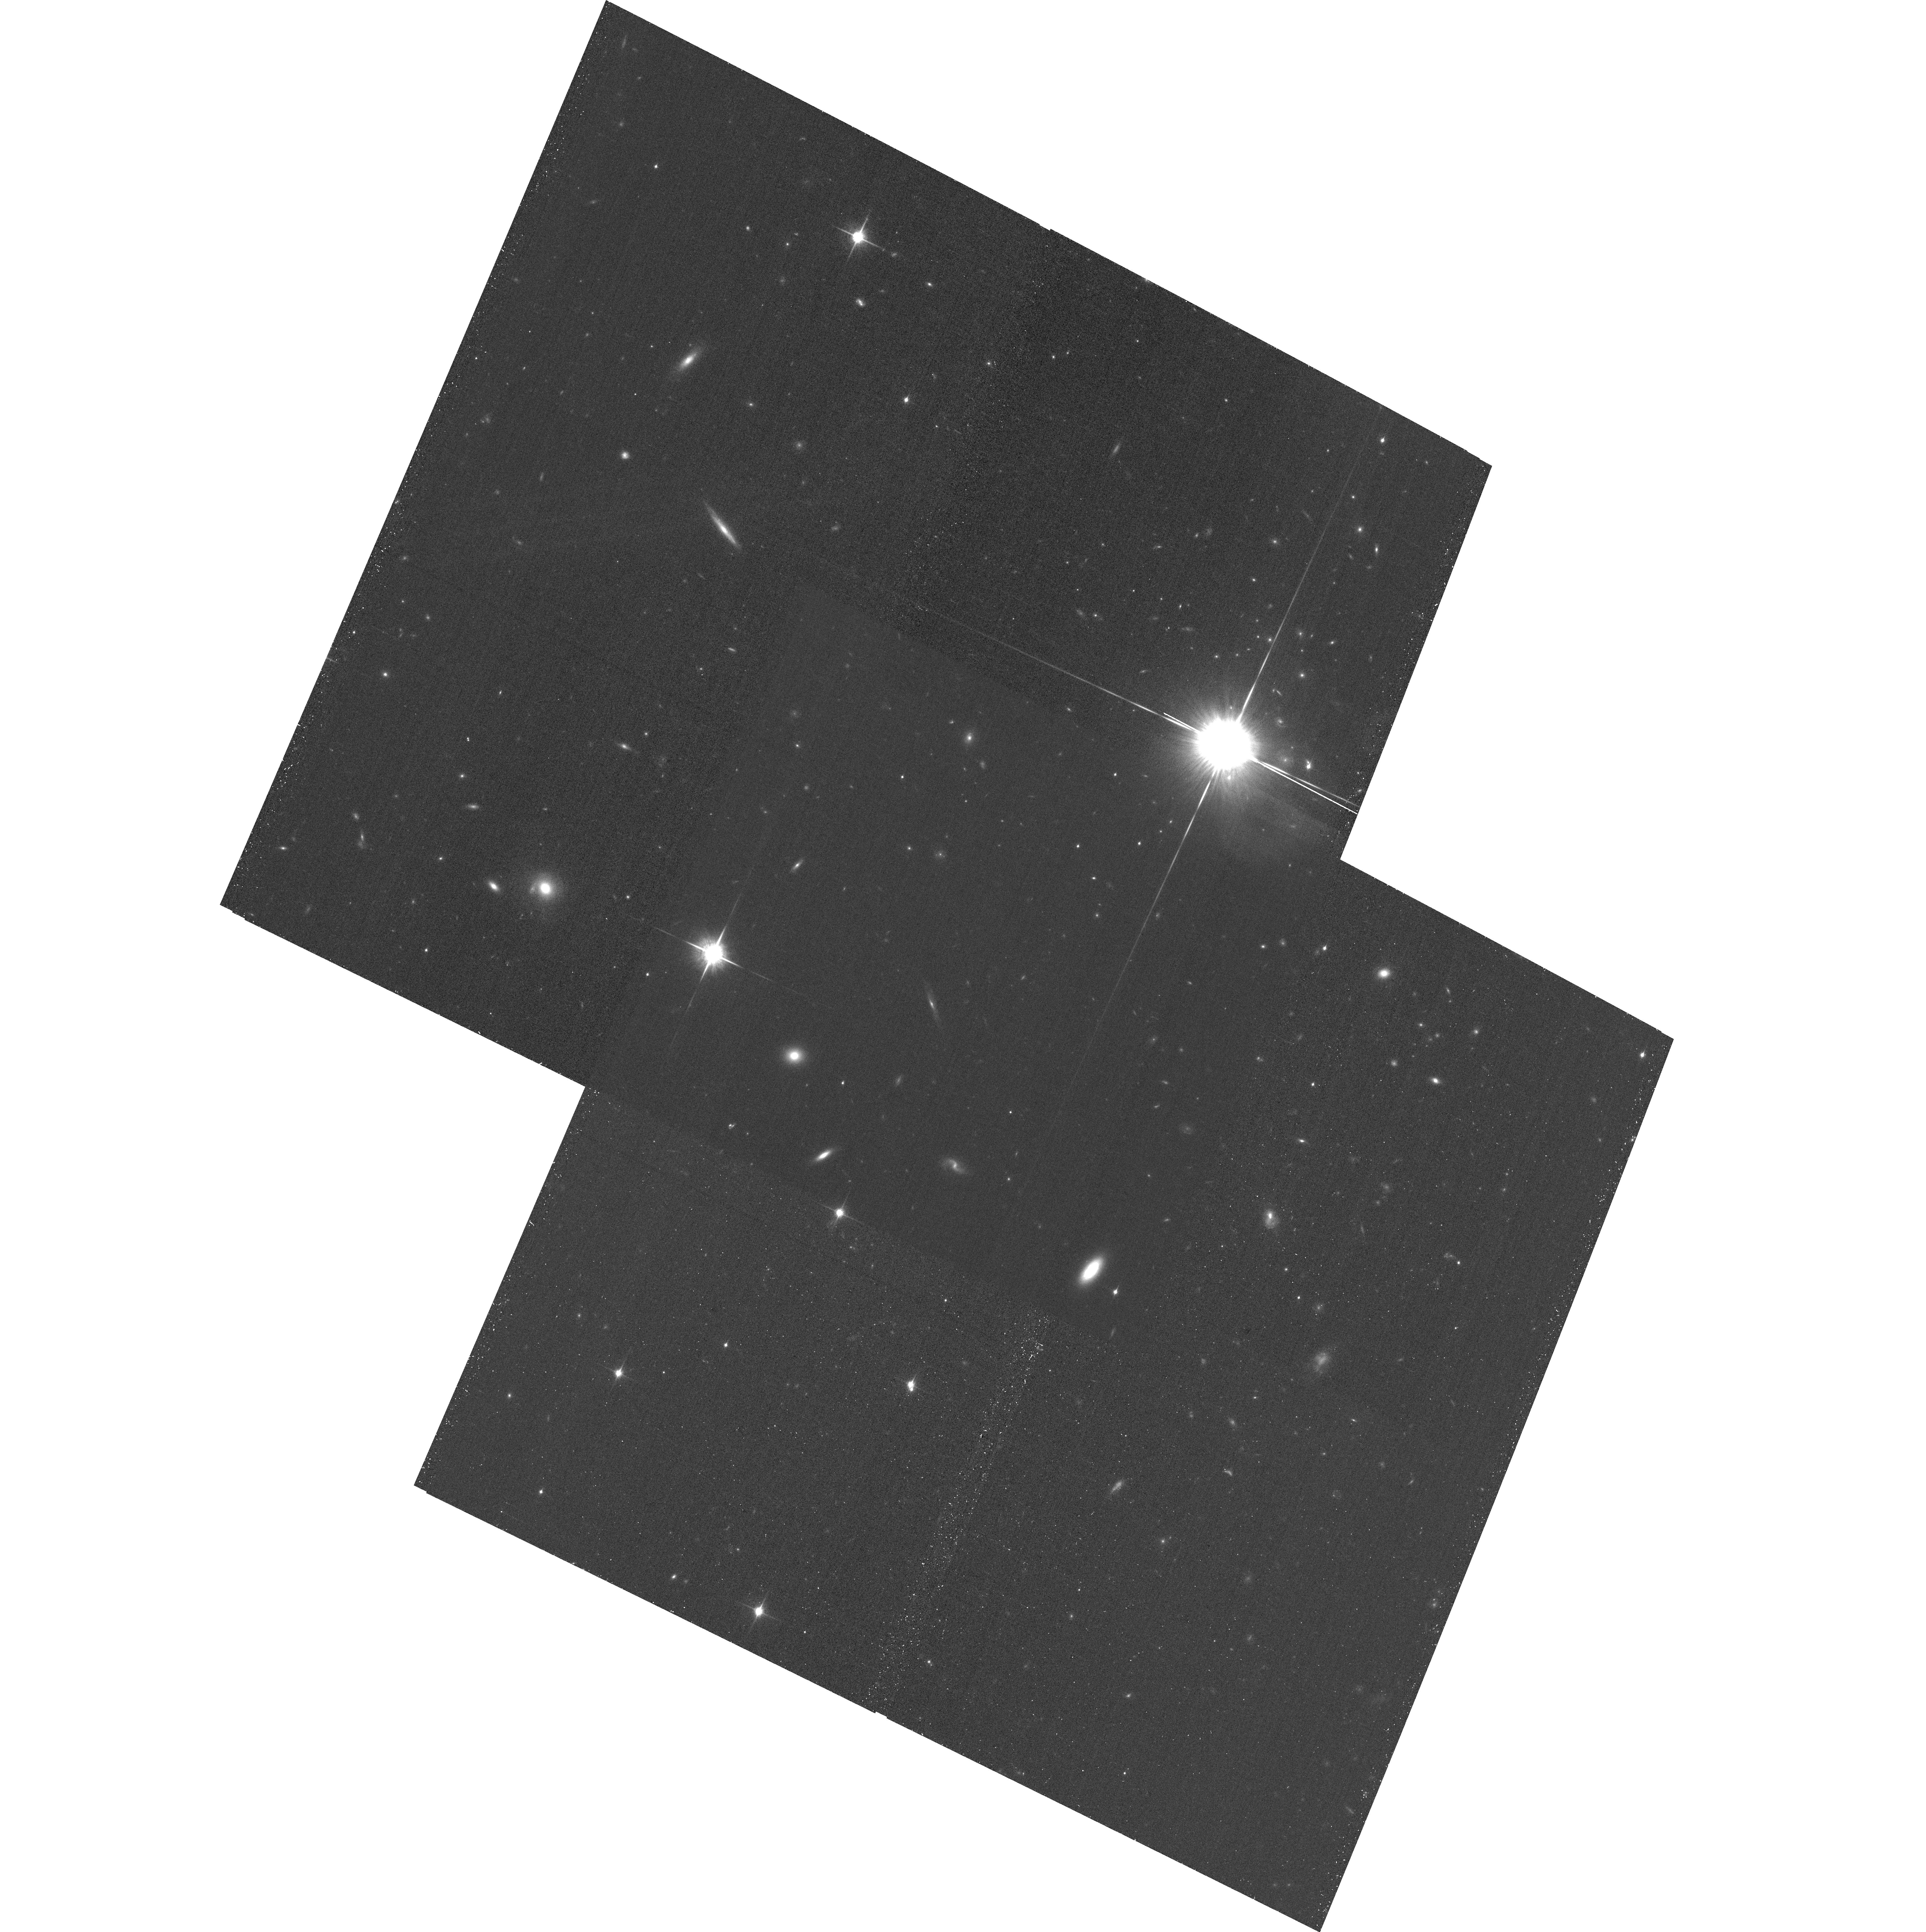
Target: 2MASSWJ0103320+193536
Instrument: ACS/WFC
Filter: F850LP
Exposure: 33 min
Observation ID: hst_14774_02_acs_wfc_f850lp_jd6b02

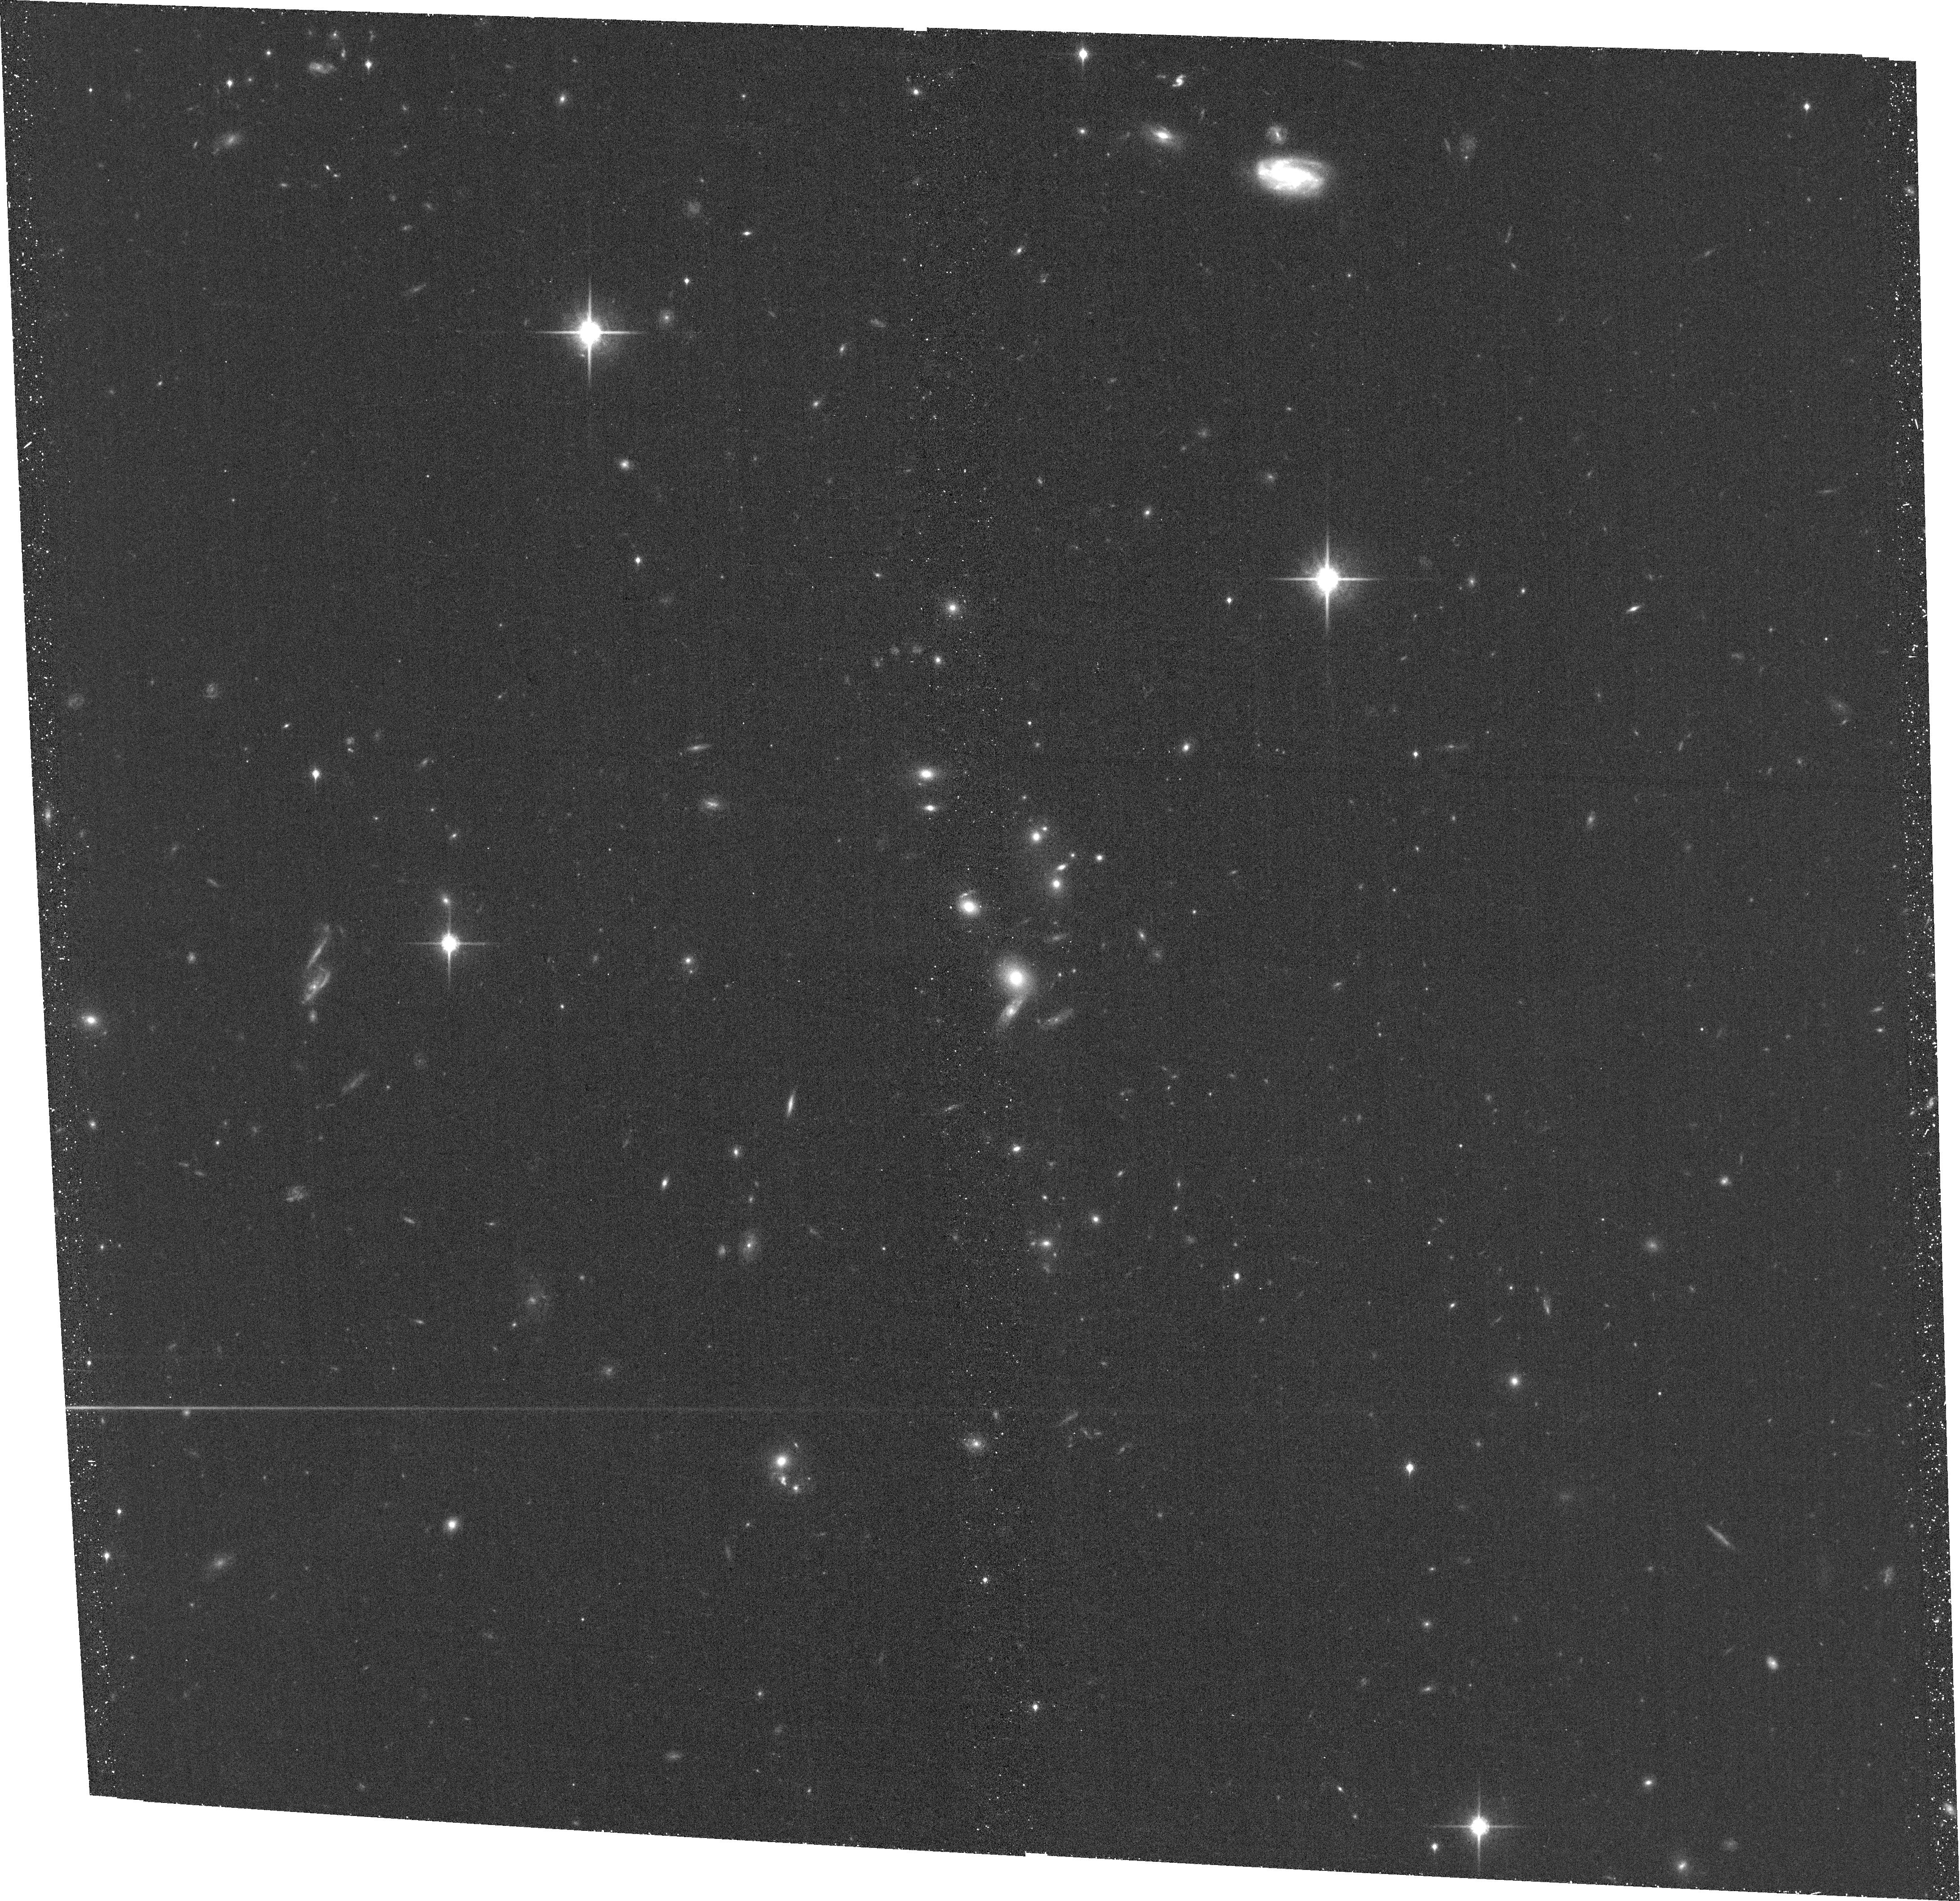
Target: WISEPJ234446.25+103415.8
Instrument: ACS/WFC
Filter: F850LP
Exposure: 39 min
Observation ID: hst_14774_05_acs_wfc_f850lp_jd6b05

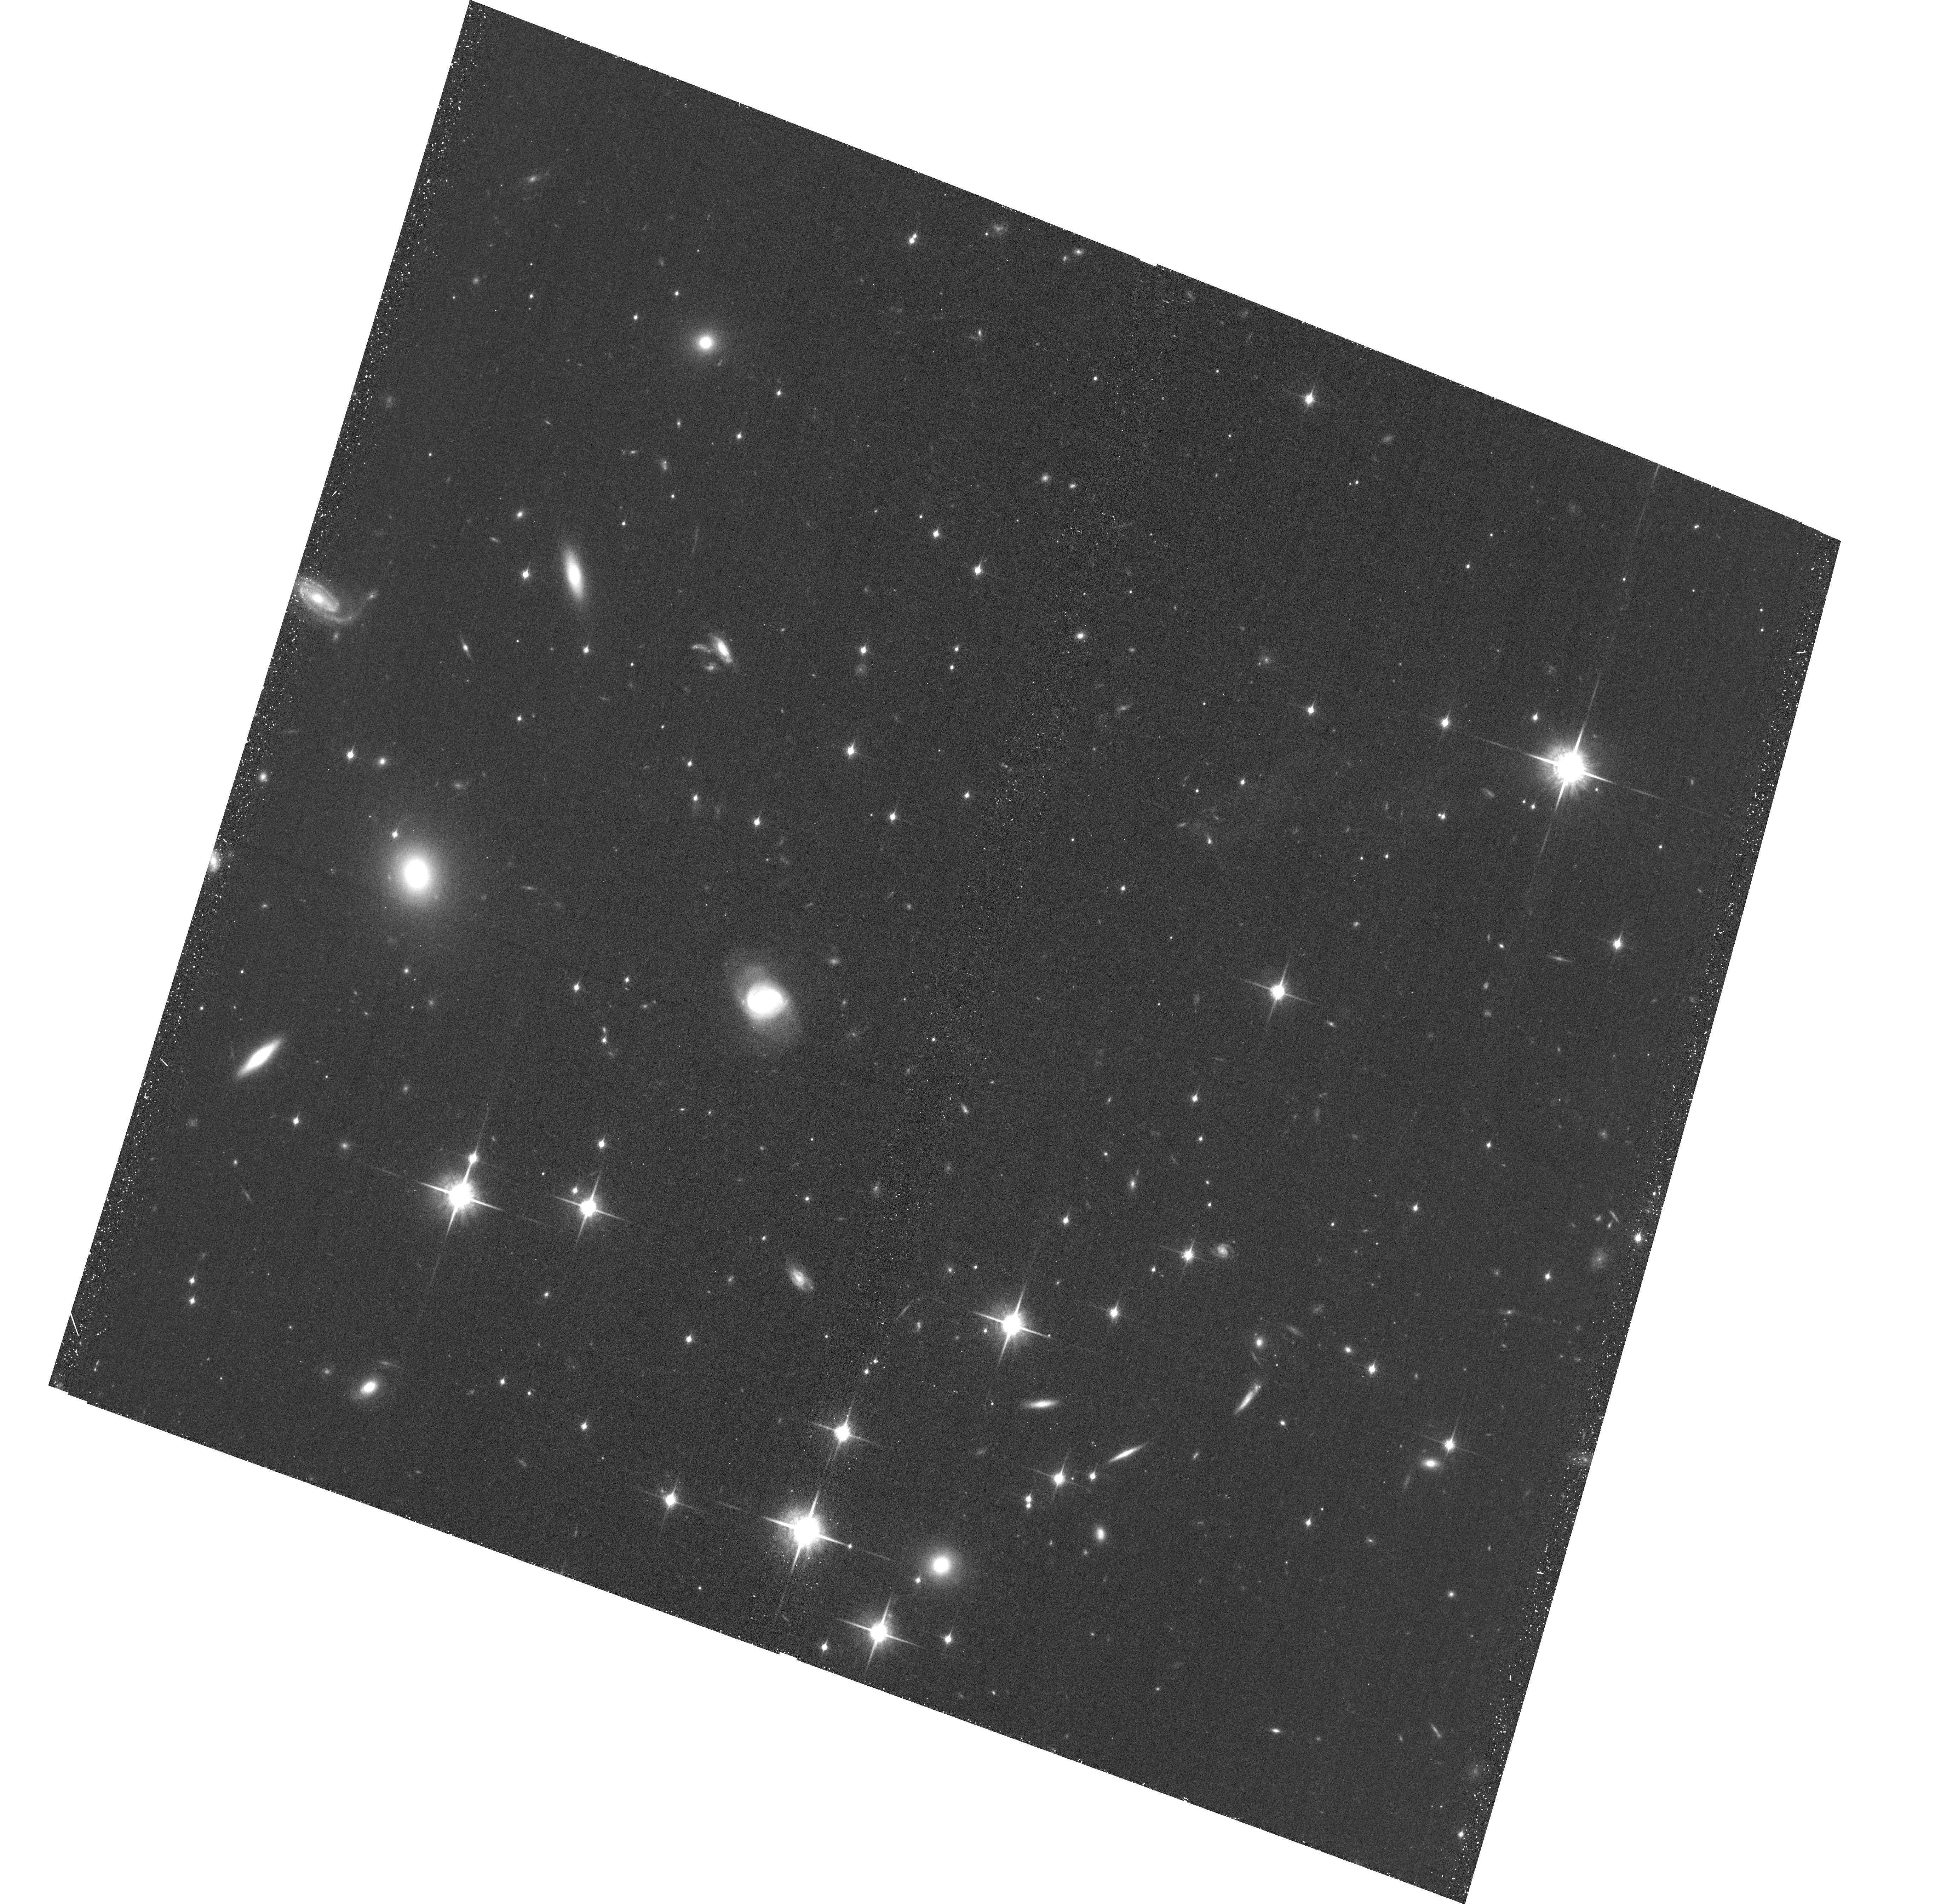
Target: WISEJ014656.66+423410.0
Instrument: ACS/WFC
Filter: F850LP
Exposure: 40 min
Observation ID: hst_14774_04_acs_wfc_f850lp_jd6b04

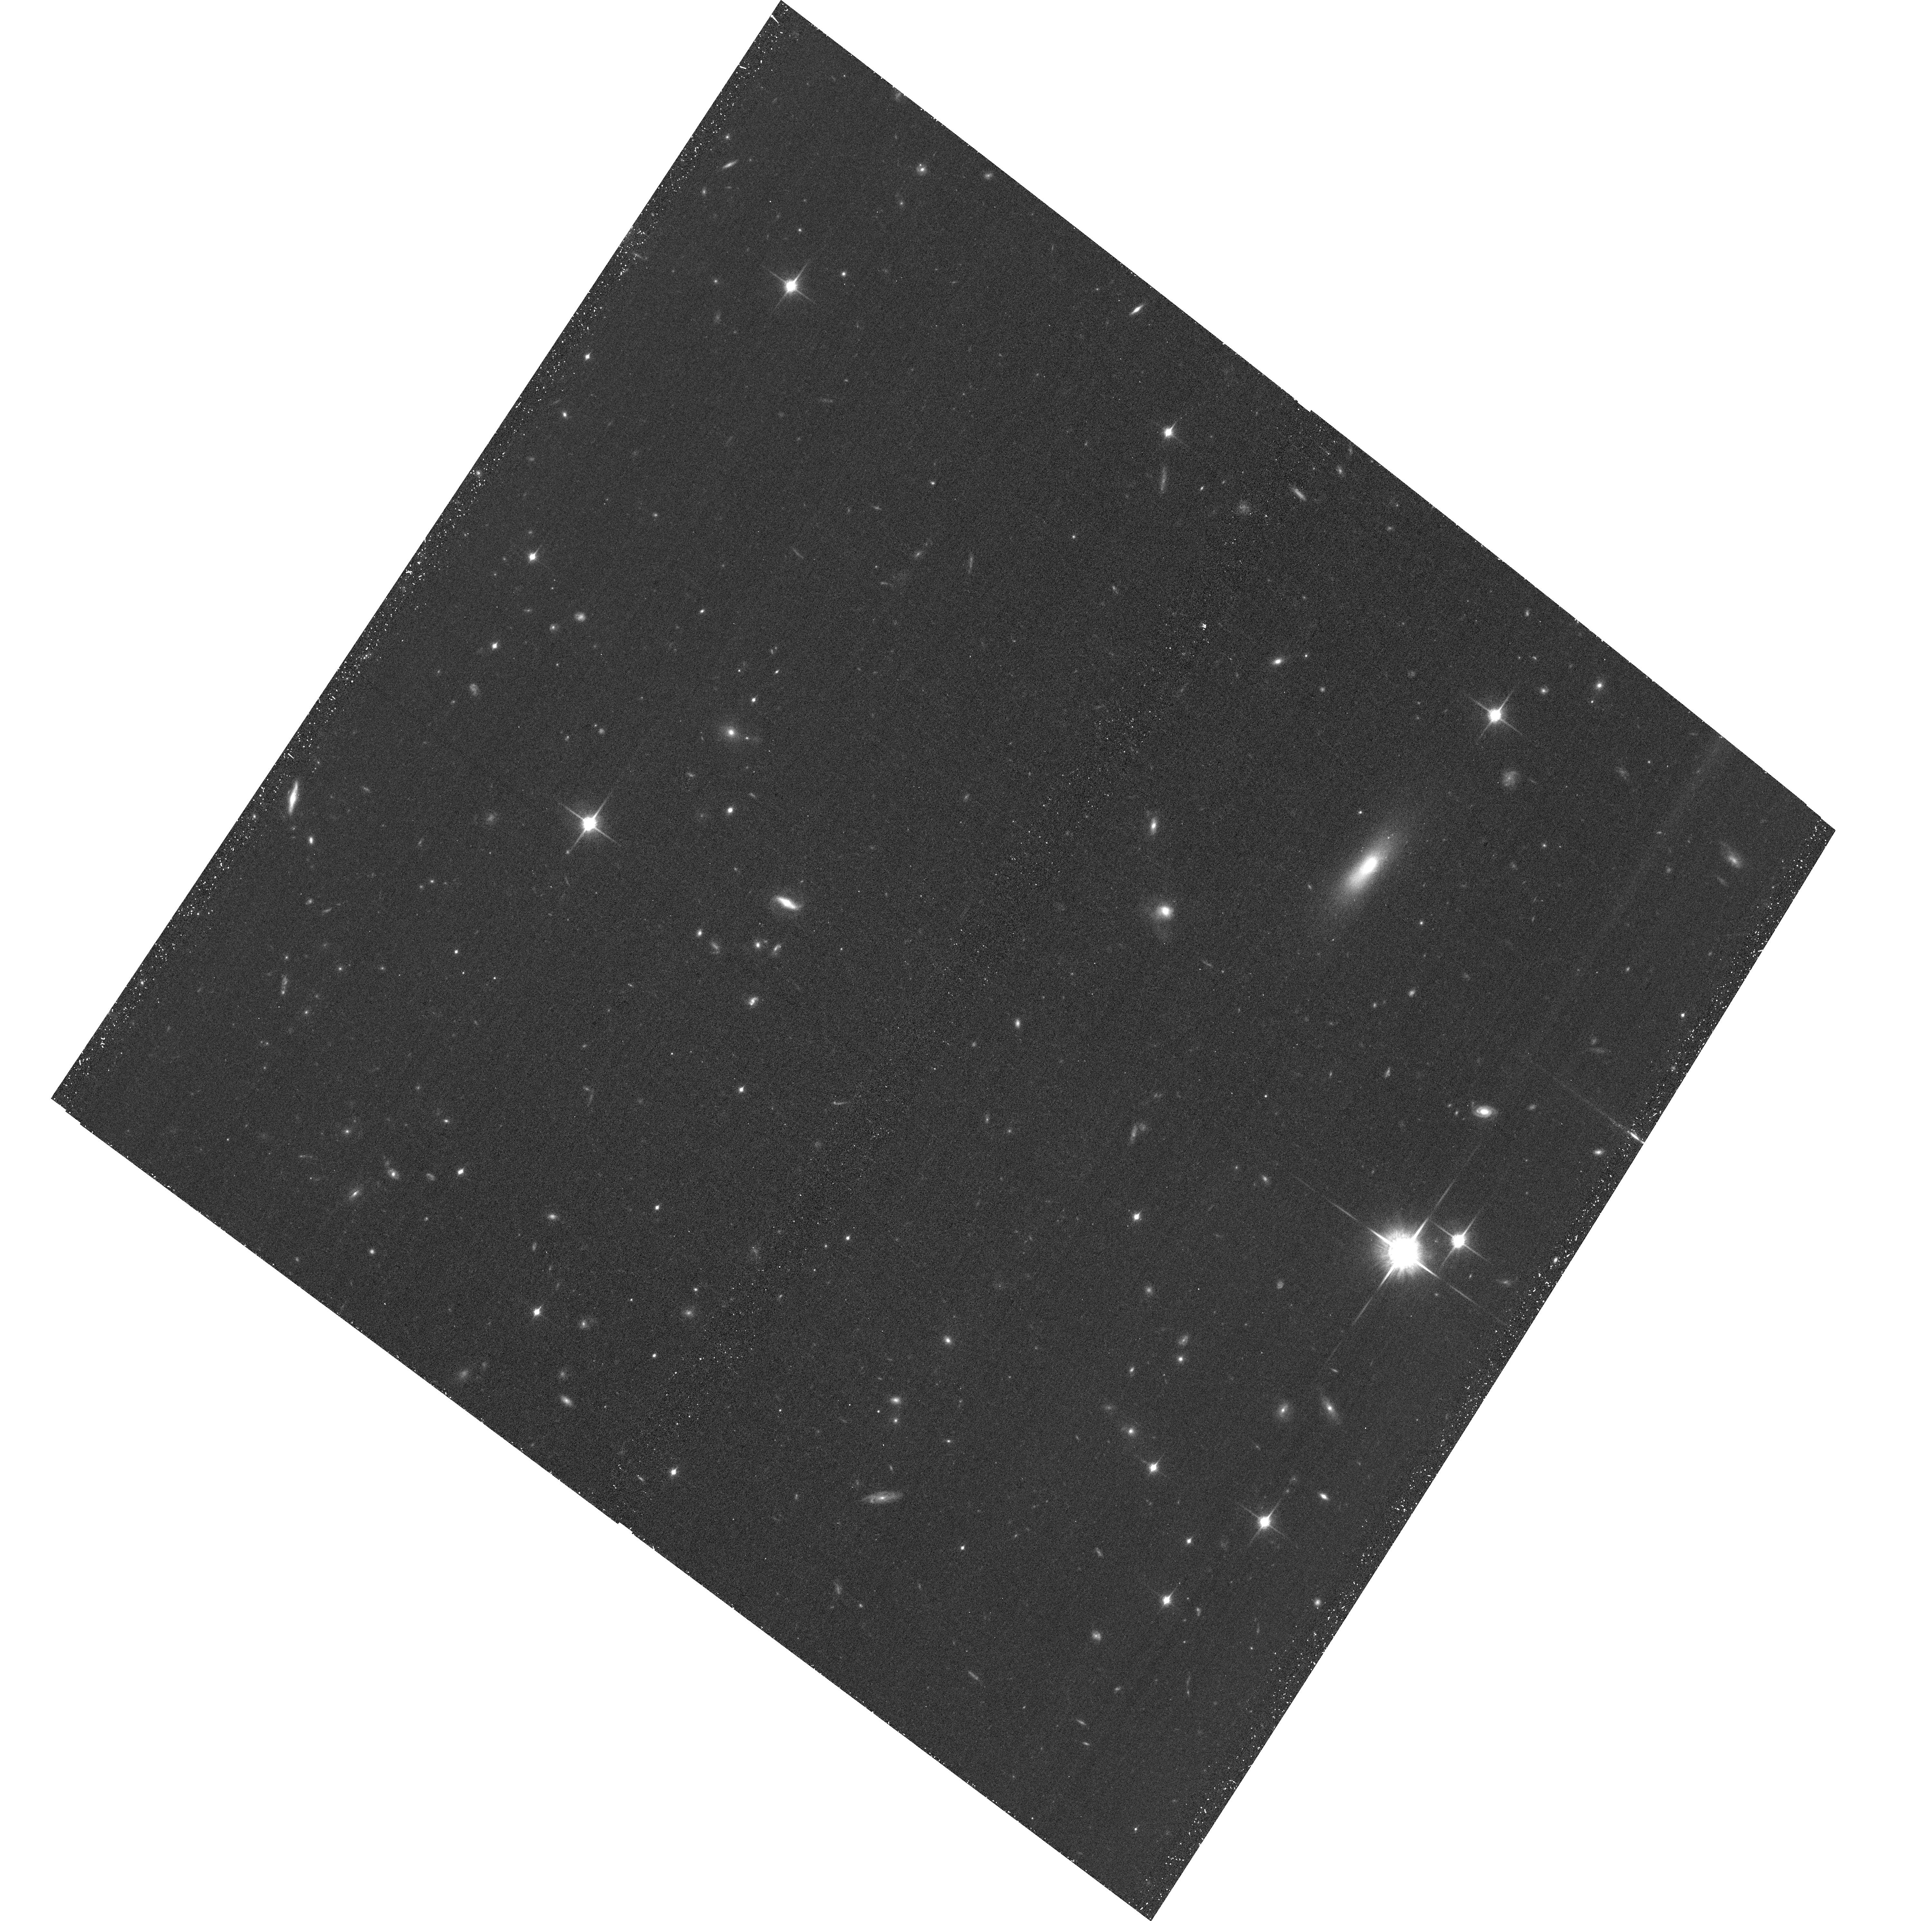
Target: WISEPJ234446.25+103415.8
Instrument: ACS/WFC
Filter: F850LP
Exposure: 39 min
Observation ID: hst_14774_06_acs_wfc_f850lp_jd6b06

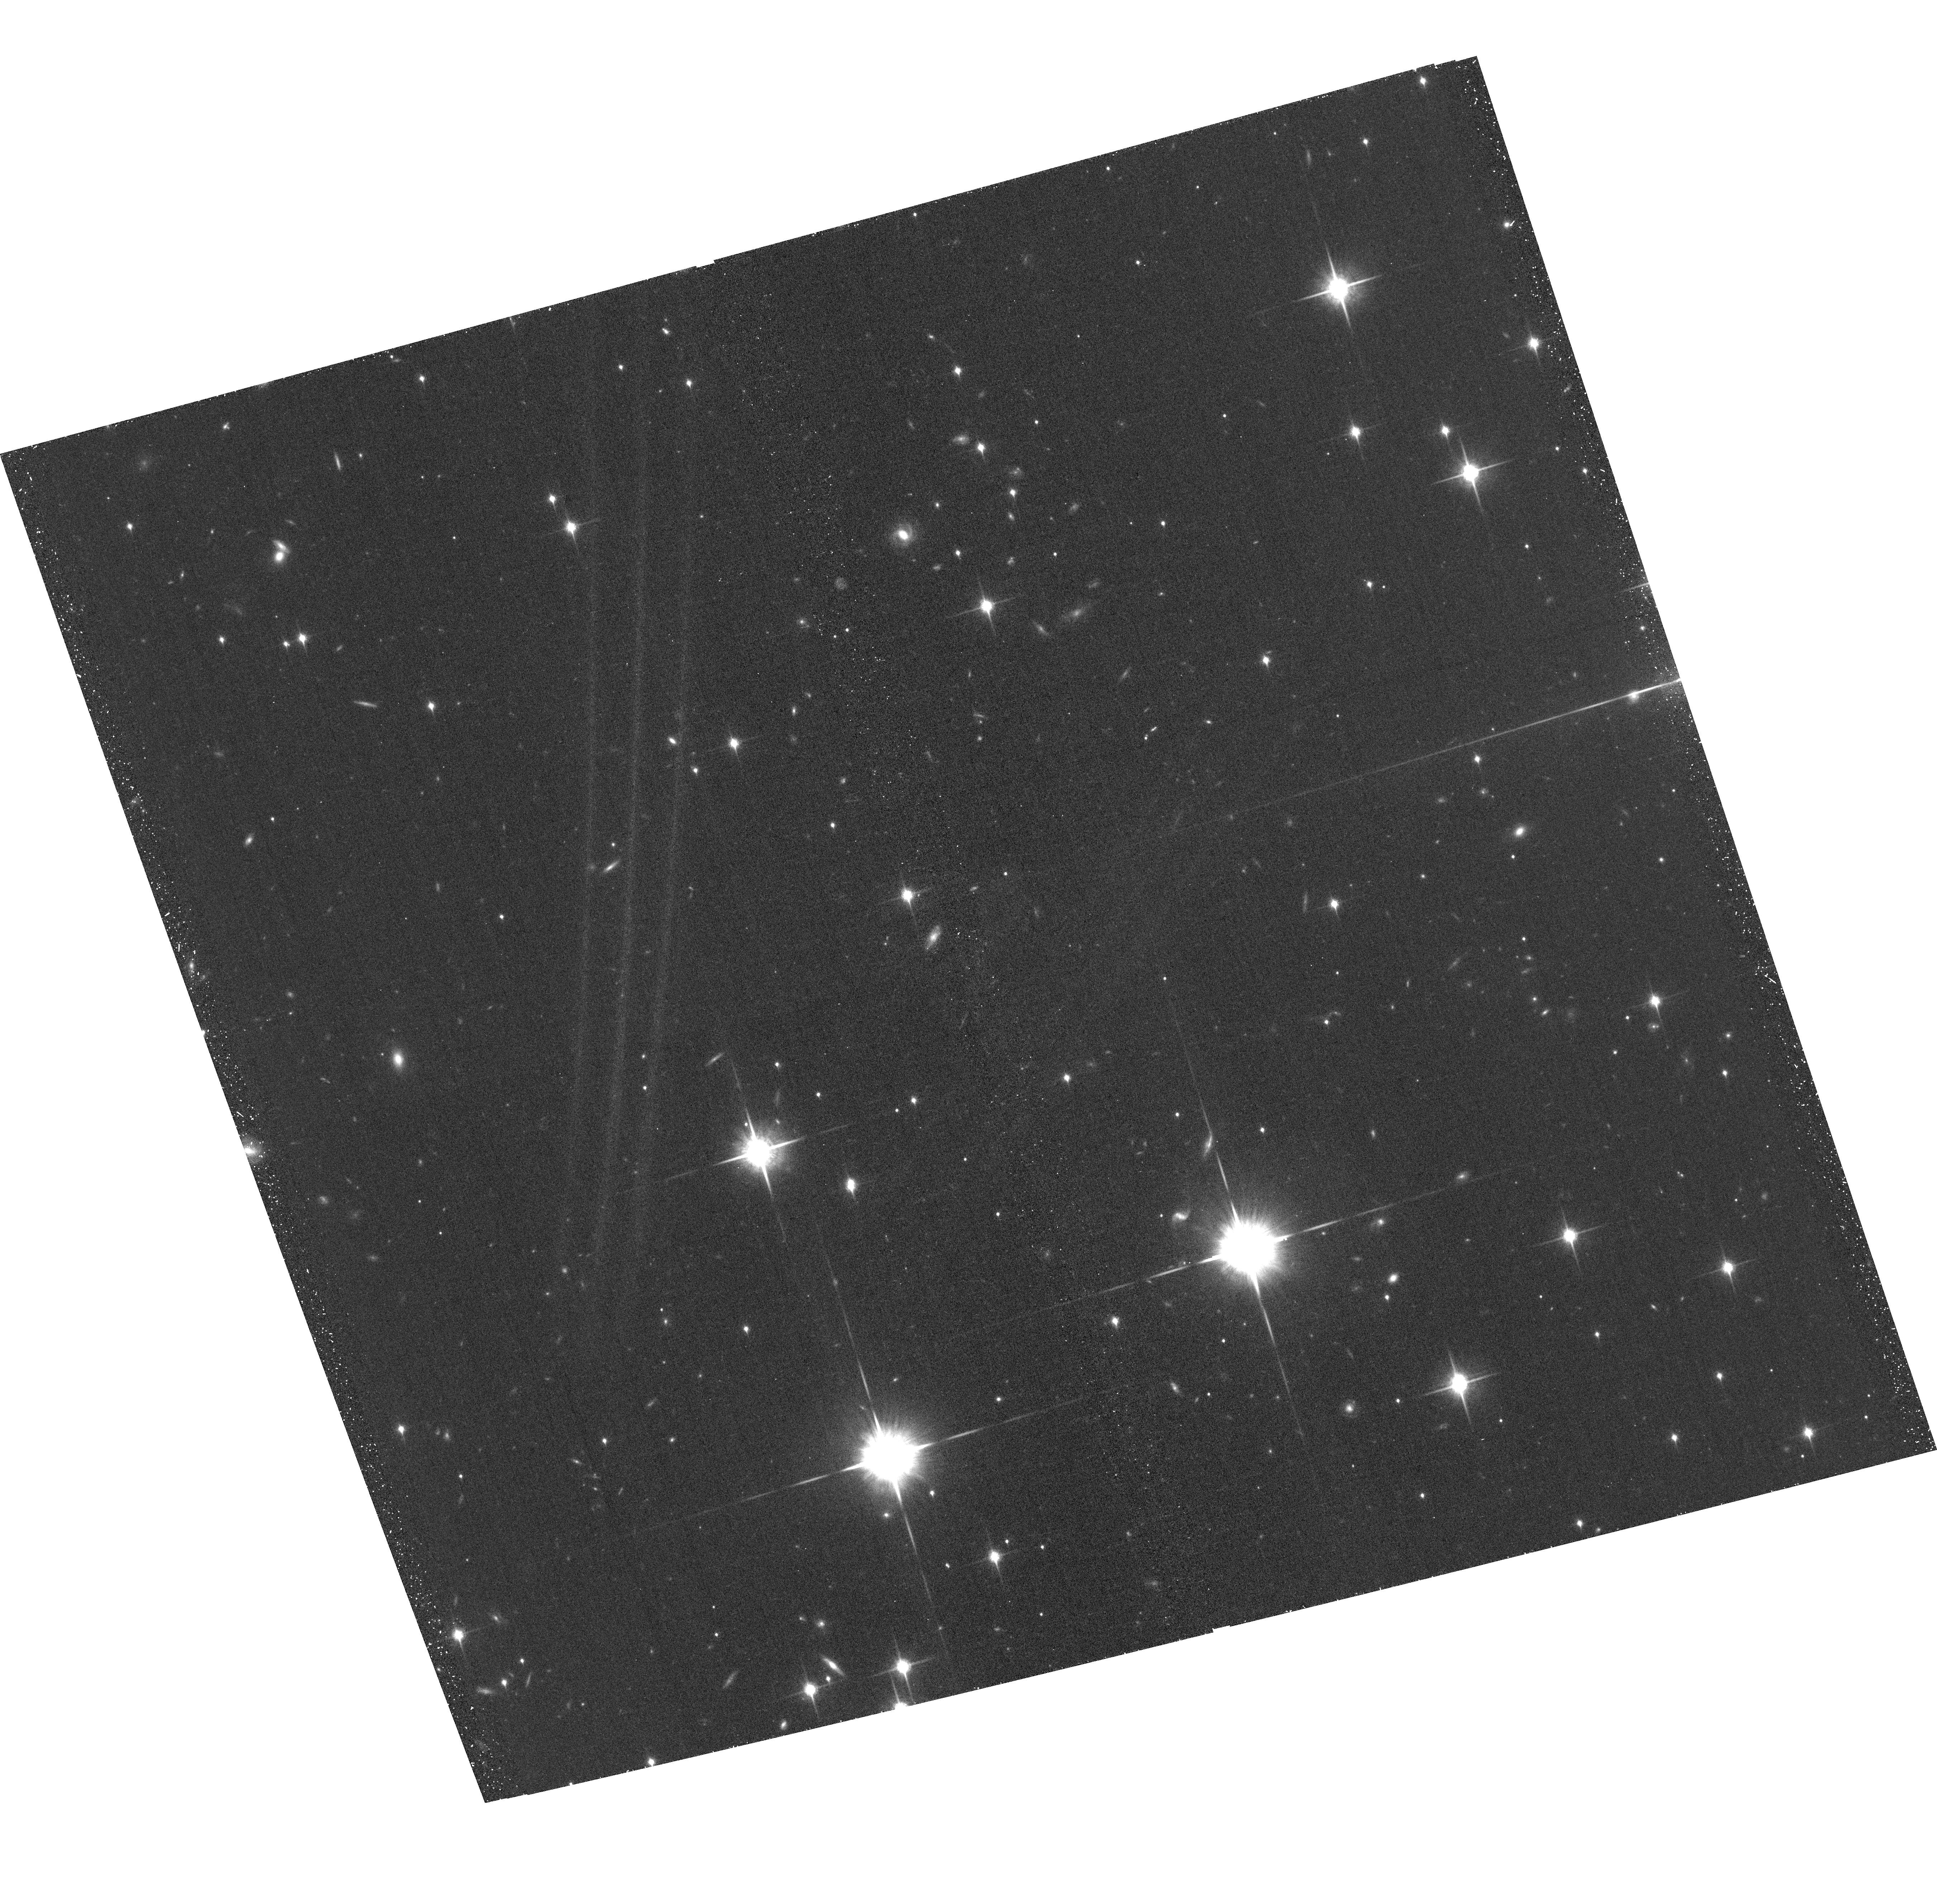
Target: WISEJ014656.66+423410.0
Instrument: ACS/WFC
Filter: F850LP
Exposure: 40 min
Observation ID: hst_14774_03_acs_wfc_f850lp_jd6b03

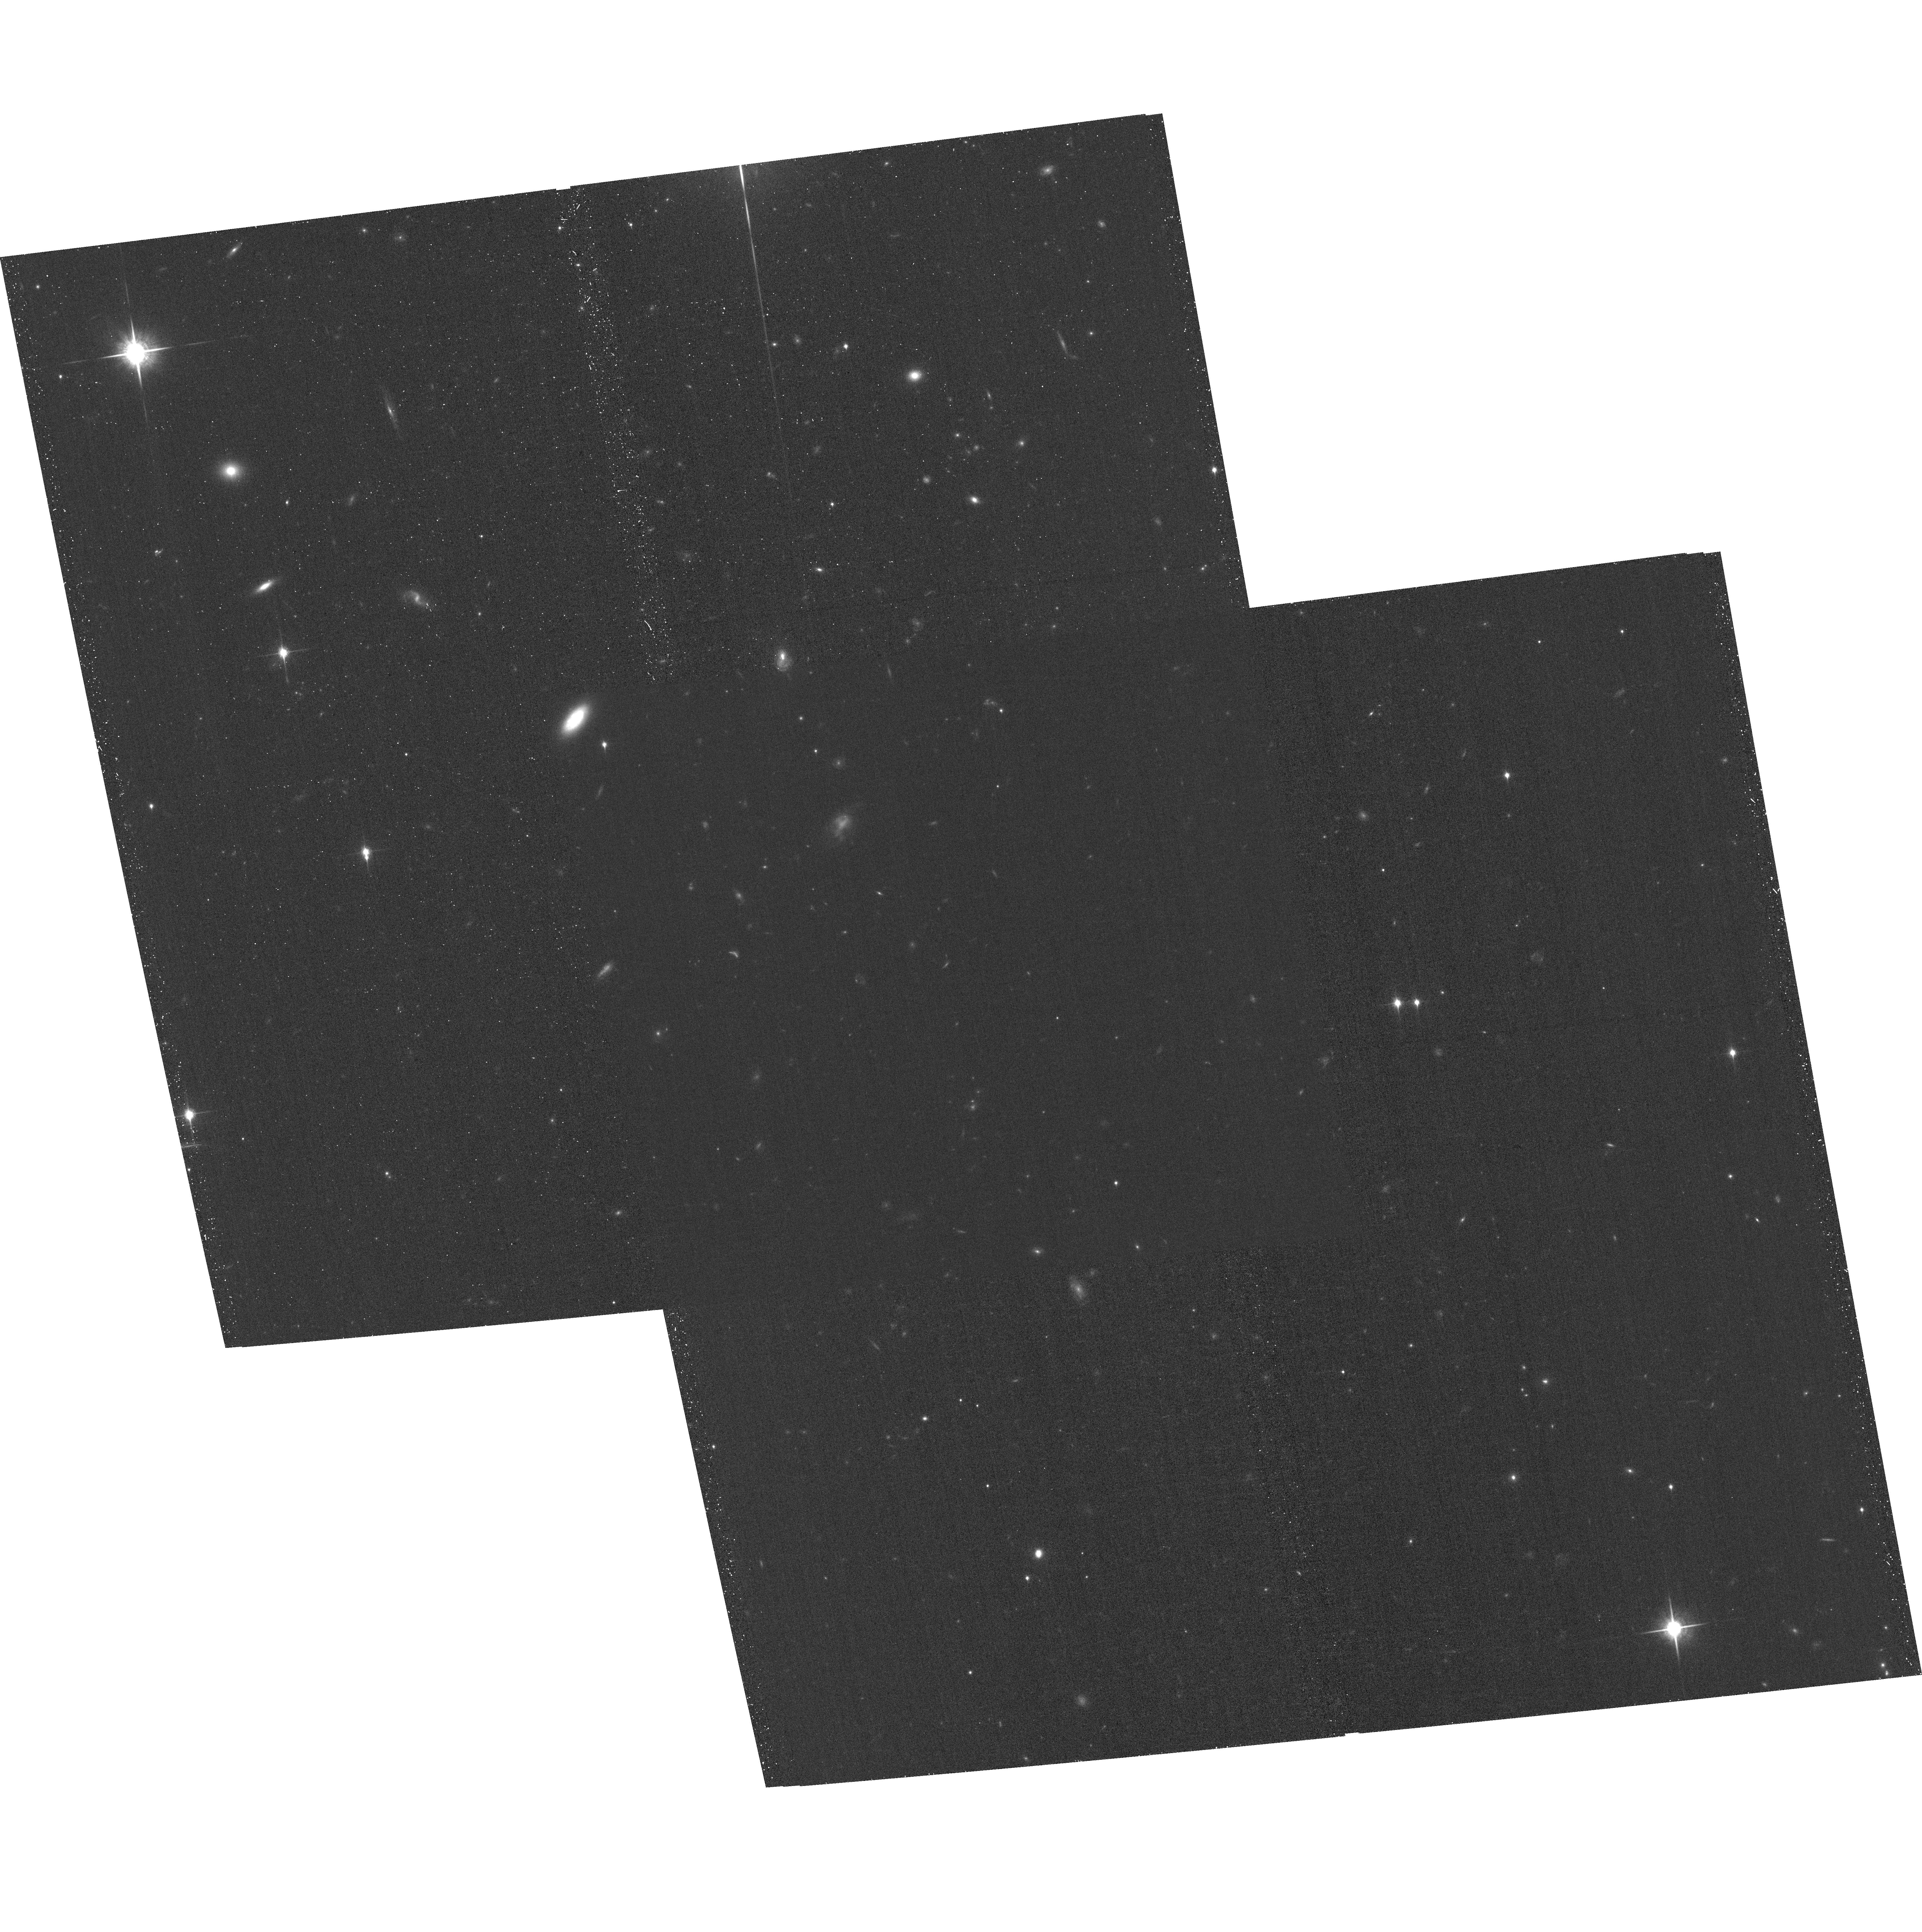
Target: 2MASSWJ0103320+193536
Instrument: ACS/WFC
Filter: F850LP
Exposure: 33 min
Observation ID: hst_14774_01_acs_wfc_f850lp_jd6b01

Dynamical Masses for Free-Floating Planetary-Mass Binaries (PI: Dupuy, Trent J.)

We propose a 3-year orbit monitoring program to measure the first dynamical masses in the planetary-mass regime (5-15 Mjup) for free-floating objects, including the first known Y dwarf binary. With projected separations of only 0.7-1.4 AU, our targets are among the tightest substellar visual binaries ever found and are amenable to orbit determinations within only a few years. When combined with our parallax determination, these data will yield dynamical masses with <10% uncertainties. Two of our targets are late-T/Y dwarf field binaries (ages ~ 1-5 Gyr) and will provide the first empirical calibration in the poorly understood temperature regime of ~350-500 K, relevant both to free-floating objects and radial-velocity exoplanets. Such extreme conditions are the frontier of current theory, e.g. model uncertainties in non-equilibrium chemistry, metallicity, and clouds yield mass estimates that currently span an order of magnitude. Our third target is a young field L dwarf (age ~ 10-100 Myr), one of the rare field objects that that serve as analogs for young directly imaged exoplanets. Our dynamical mass combined with evolutionary models will yield the first precise age and temperature estimates for such an object, thereby testing our ability to derive physical parameters from current models. Our targets have been discovered at the limits of existing facilities and thus promise to be the only viable objects in the planetary-mass regime for direct mass measurements until next-generation facilities like JWST come online.